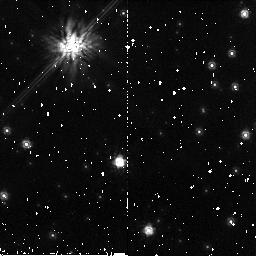
Target: WD-1620-391. Instrument: NICMOS/NIC2. Filter: F160W. Exposure: 34 min. Observation ID: n9cg01010

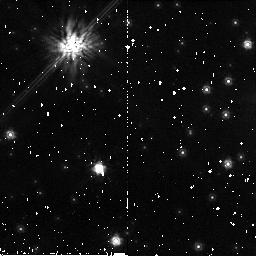
Target: WD-1620-391. Instrument: NICMOS/NIC2. Filter: F160W. Exposure: 34 min. Observation ID: n9cg02010

Confirming Planetary Candidates in the Stellar Graveyard with NICMOS (PI: Debes, John Henry)

We propose to follow up planetary candidates imaged near the white dwarf WD 1620-391 with second epoch images from NICMOS. This white dwarf was imaged during Cycle 12 as part of a campaign to detect massive planetary companions to nearby white dwarfs with photospheric metal line absorption. While at a low galactic latitude, a puzzling excess of objects are present < 4", suggesting the possiblity of objects physically associated with the white dwarf. With second epoch information we can test these candidates for common proper motion, a test for physical association. If any of these candidates are confirmed, they will be consistent with 6-10 M$_(Jup)$ companions at projected orbital separations of between 25-50 AU.